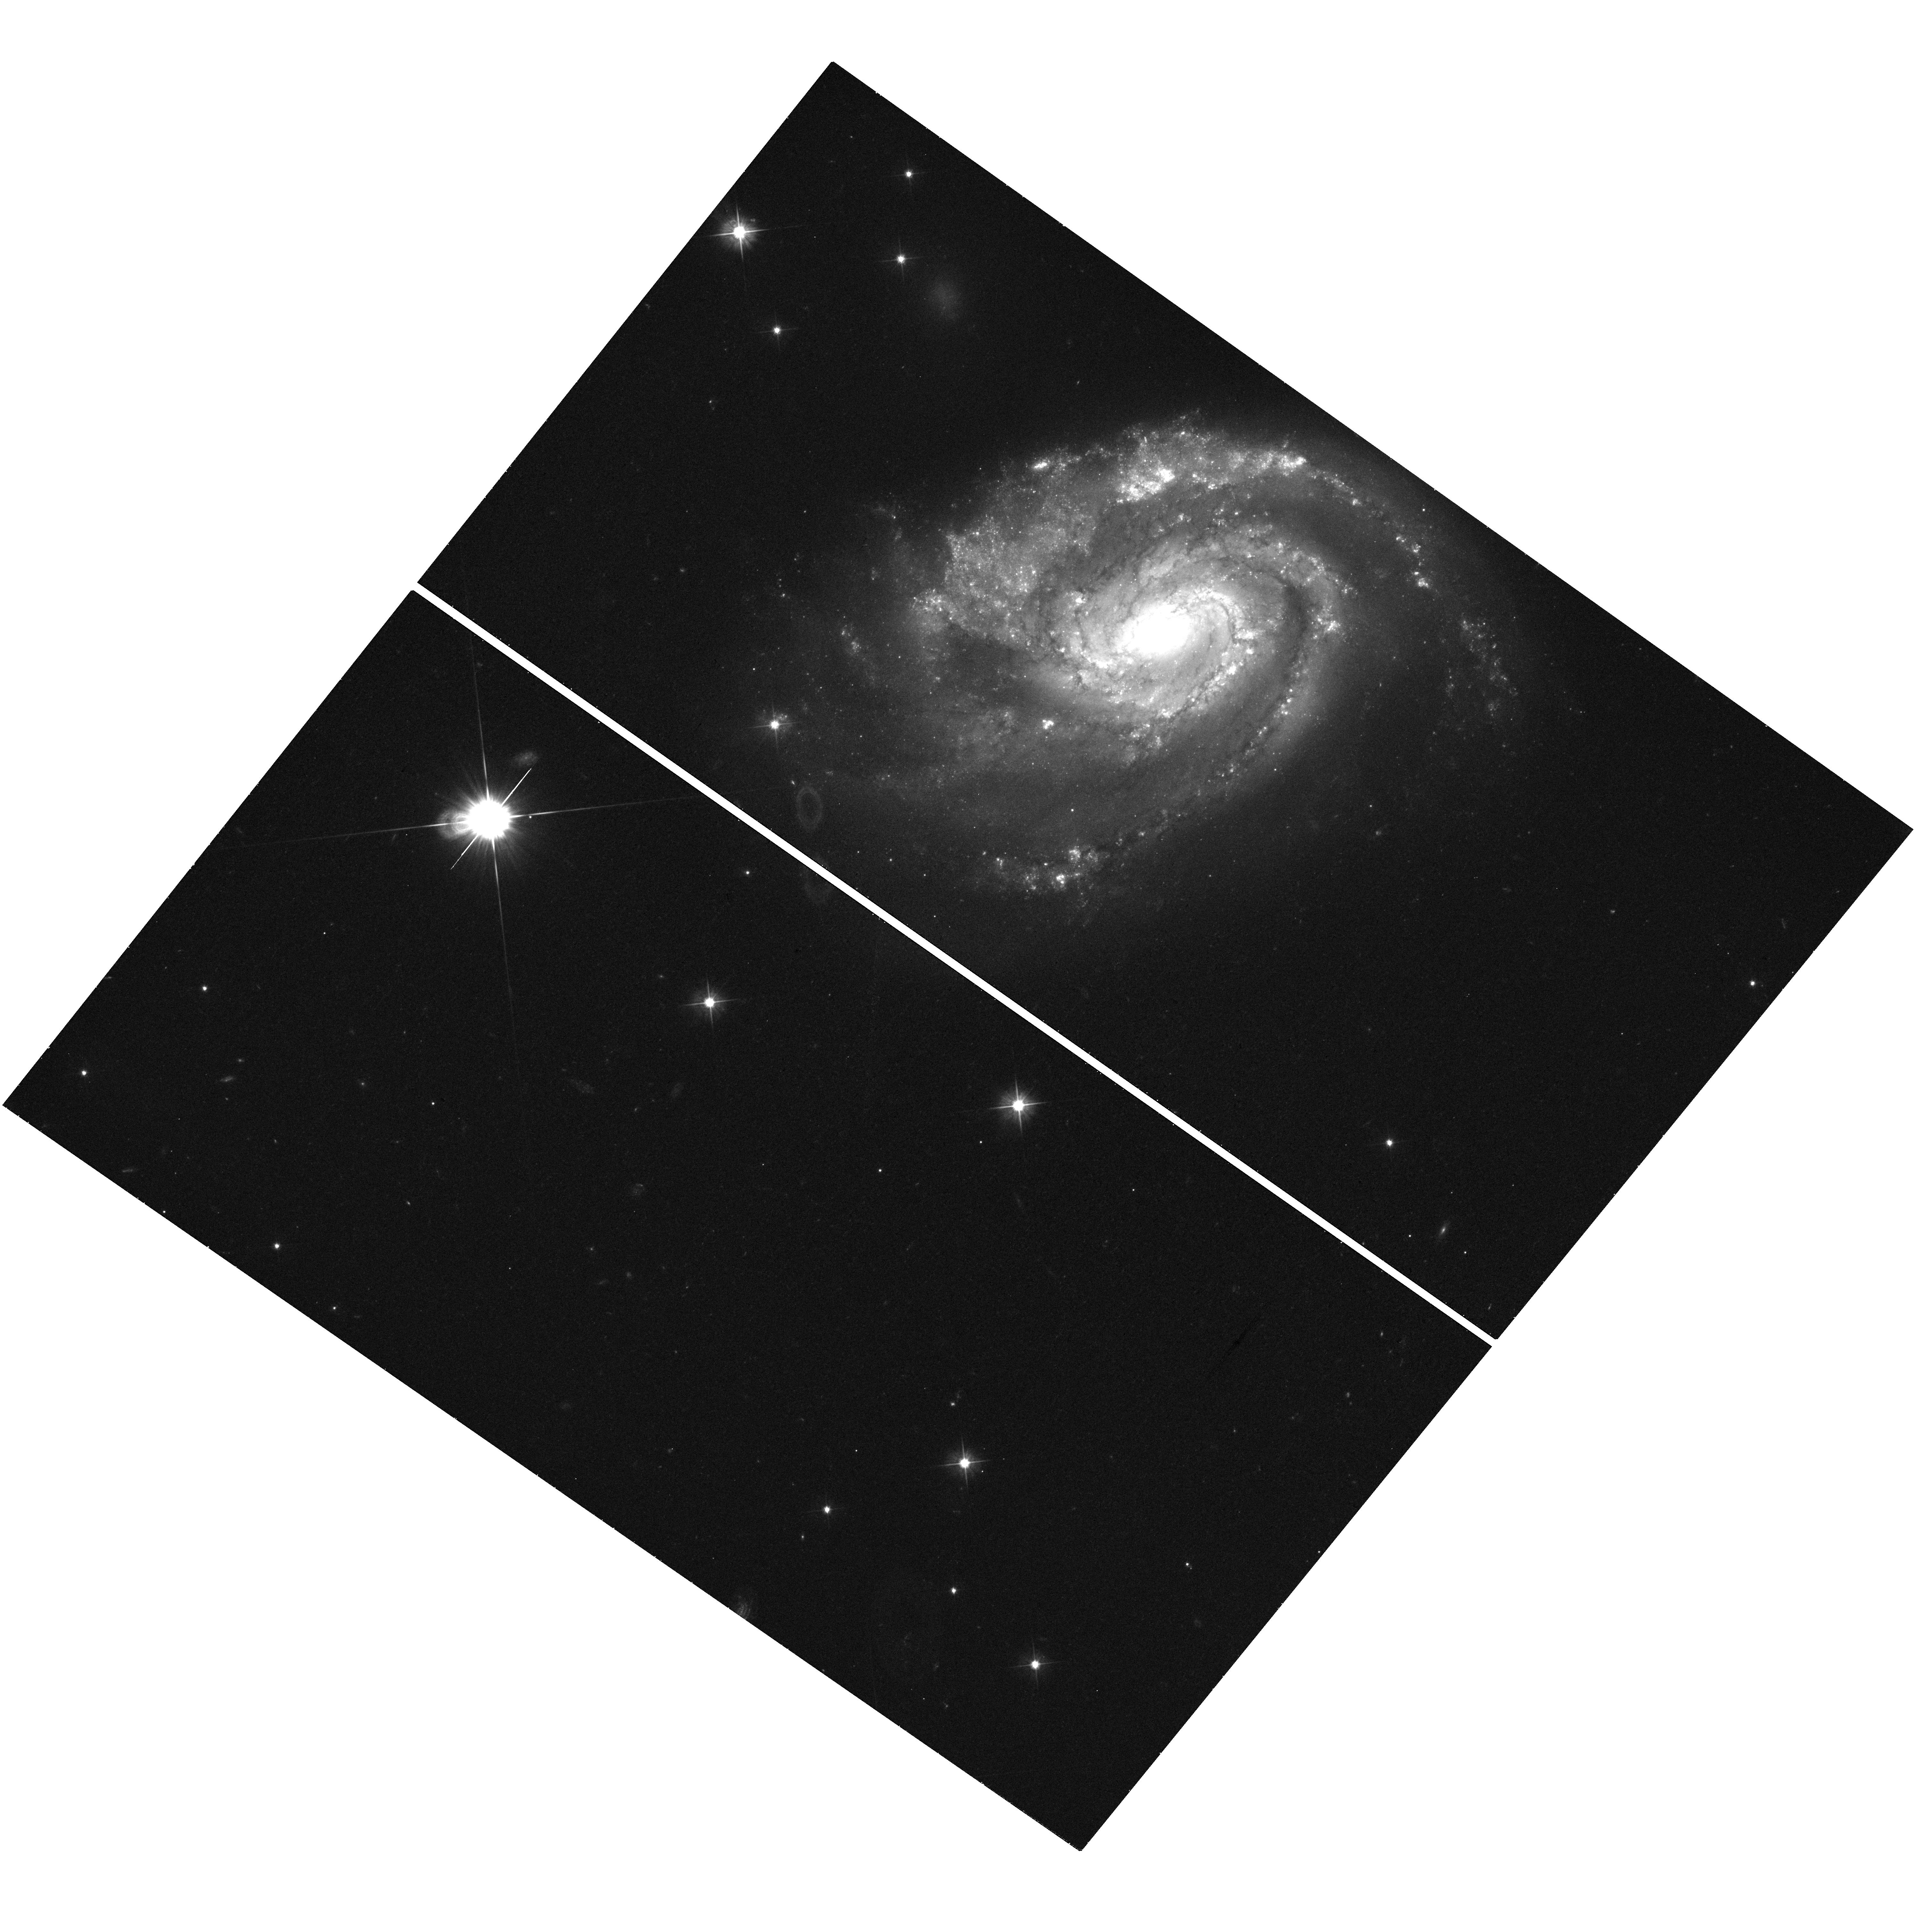
Target: SN2013EK. Instrument: WFC3/UVIS. Filter: F555W. Exposure: 20 min. Observation ID: hst_13782_01_wfc3_uvis_f555w_icju01

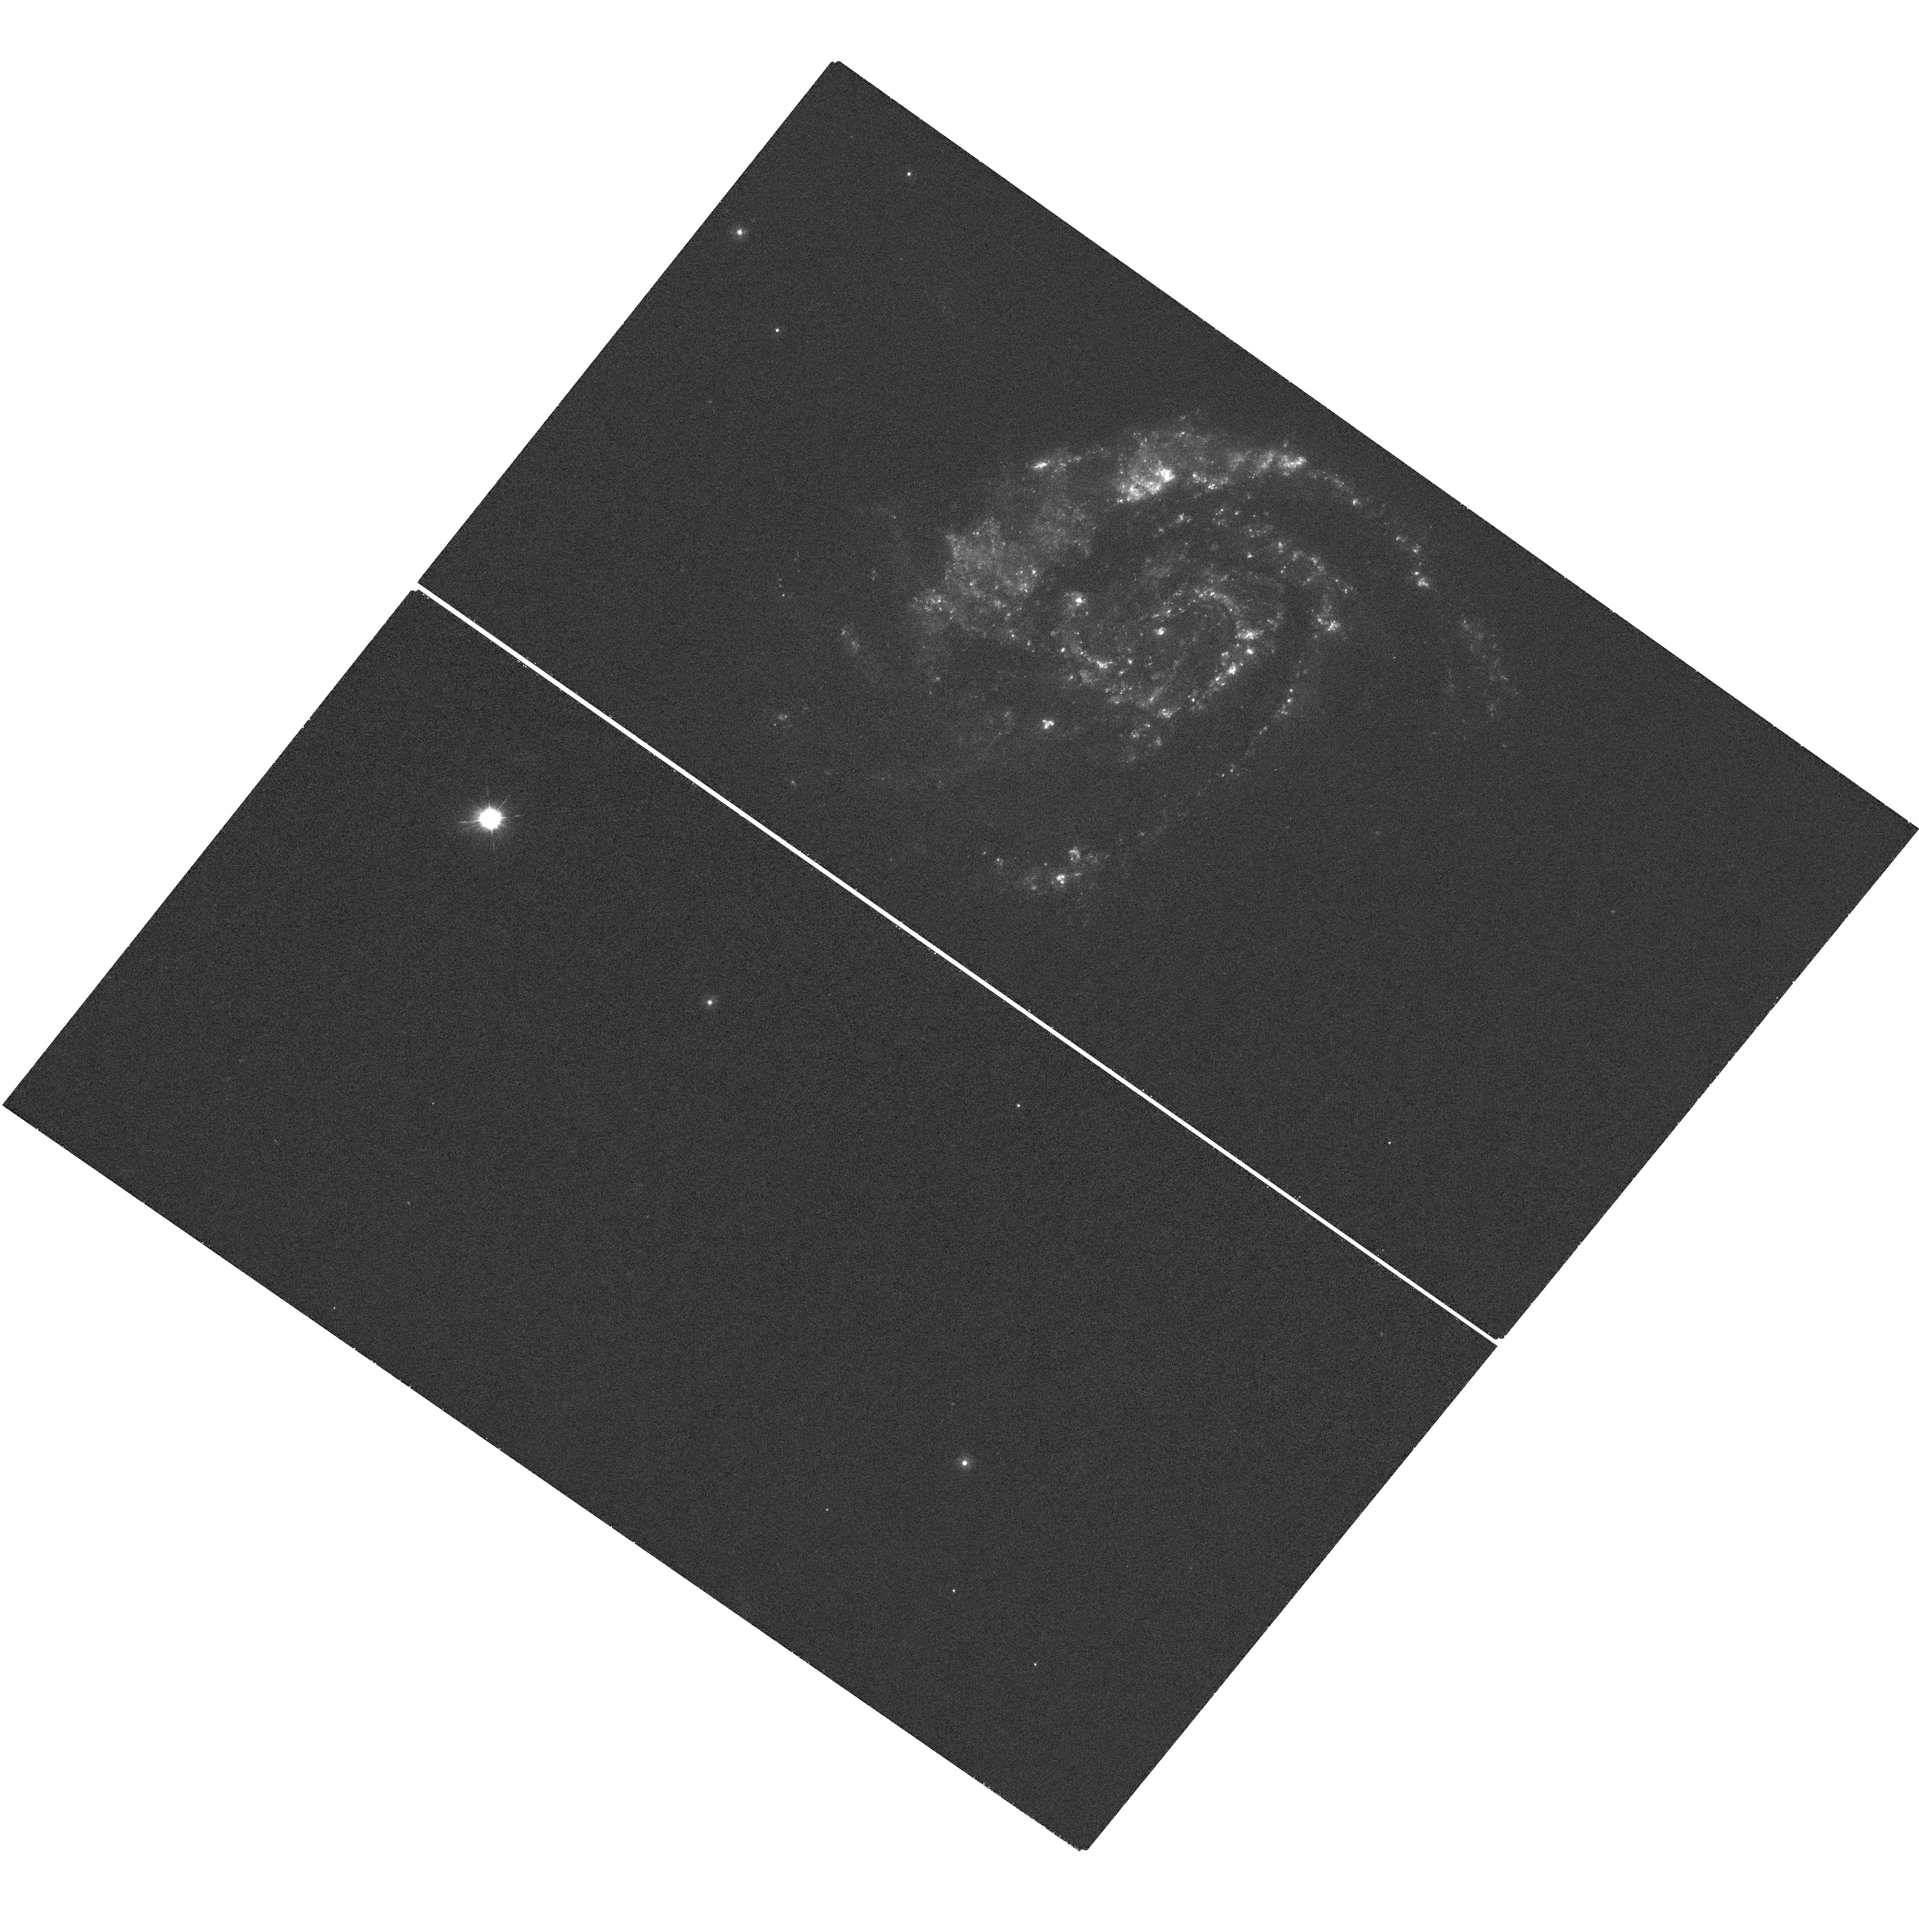
Target: SN2013EK. Instrument: WFC3/UVIS. Filter: F275W. Exposure: 42 min. Observation ID: hst_13782_01_wfc3_uvis_f275w_icju01

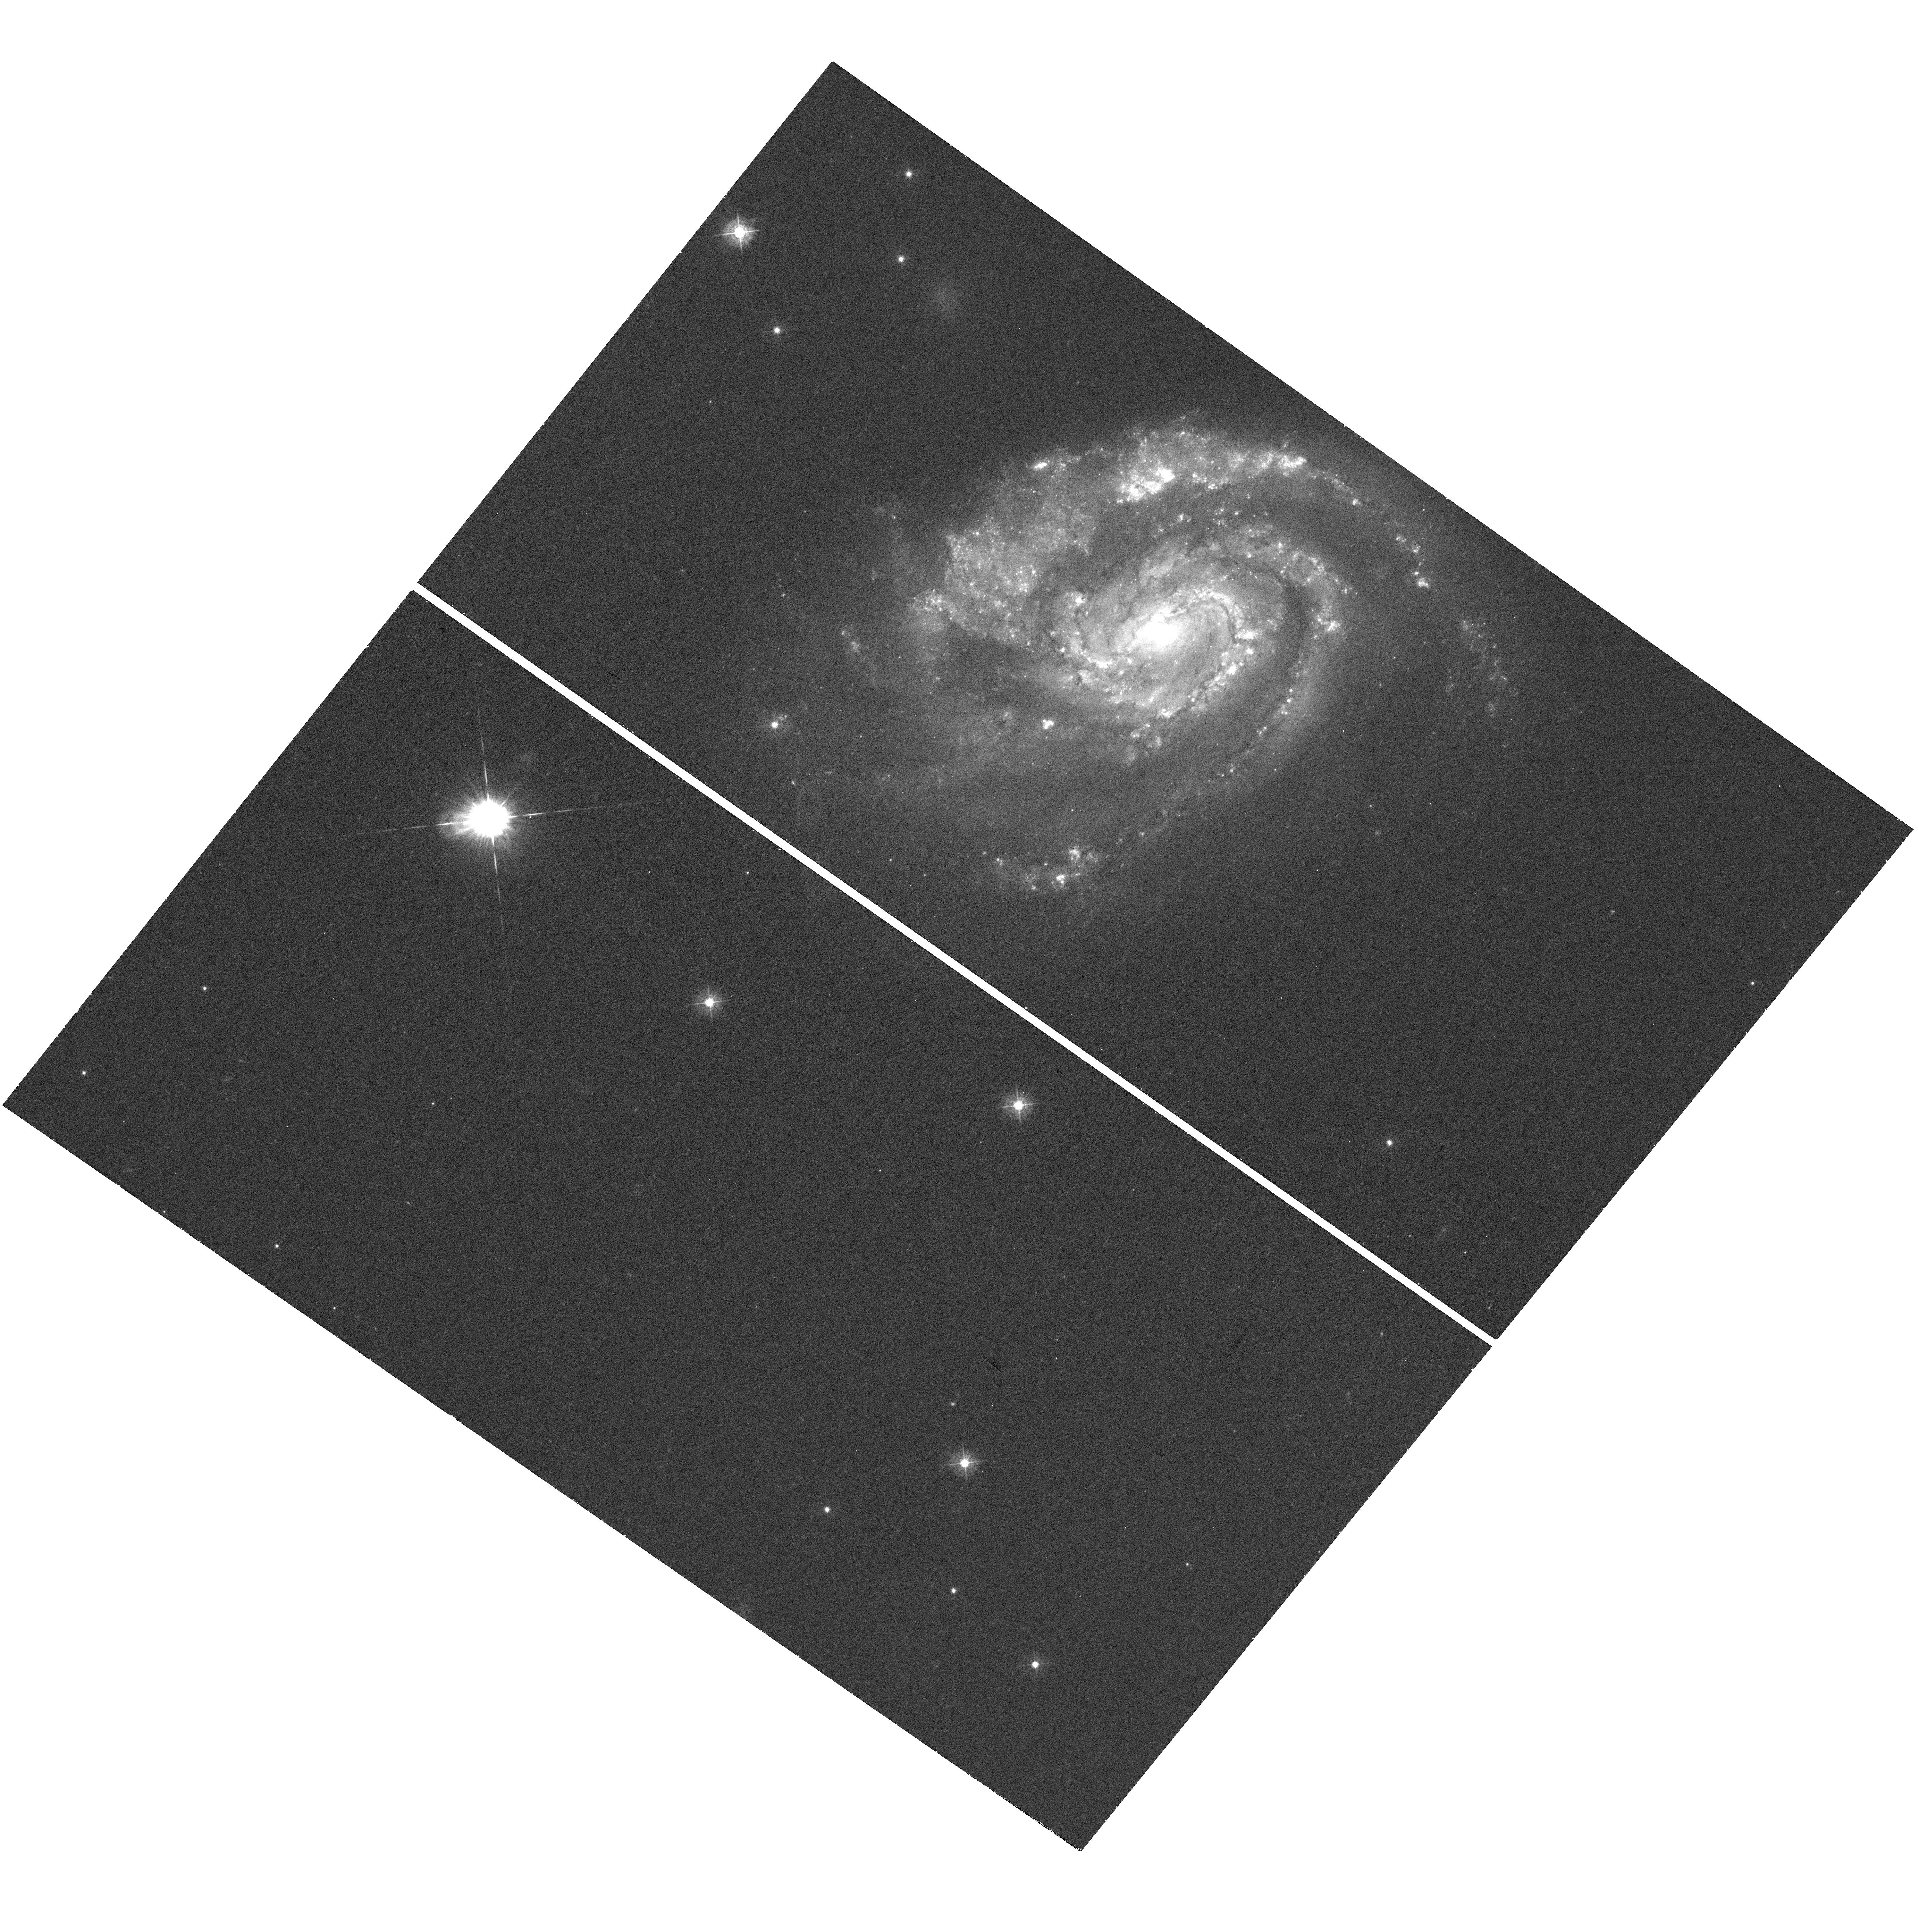
Target: SN2013EK. Instrument: WFC3/UVIS. Filter: F438W. Exposure: 20 min. Observation ID: hst_13782_01_wfc3_uvis_f438w_icju01

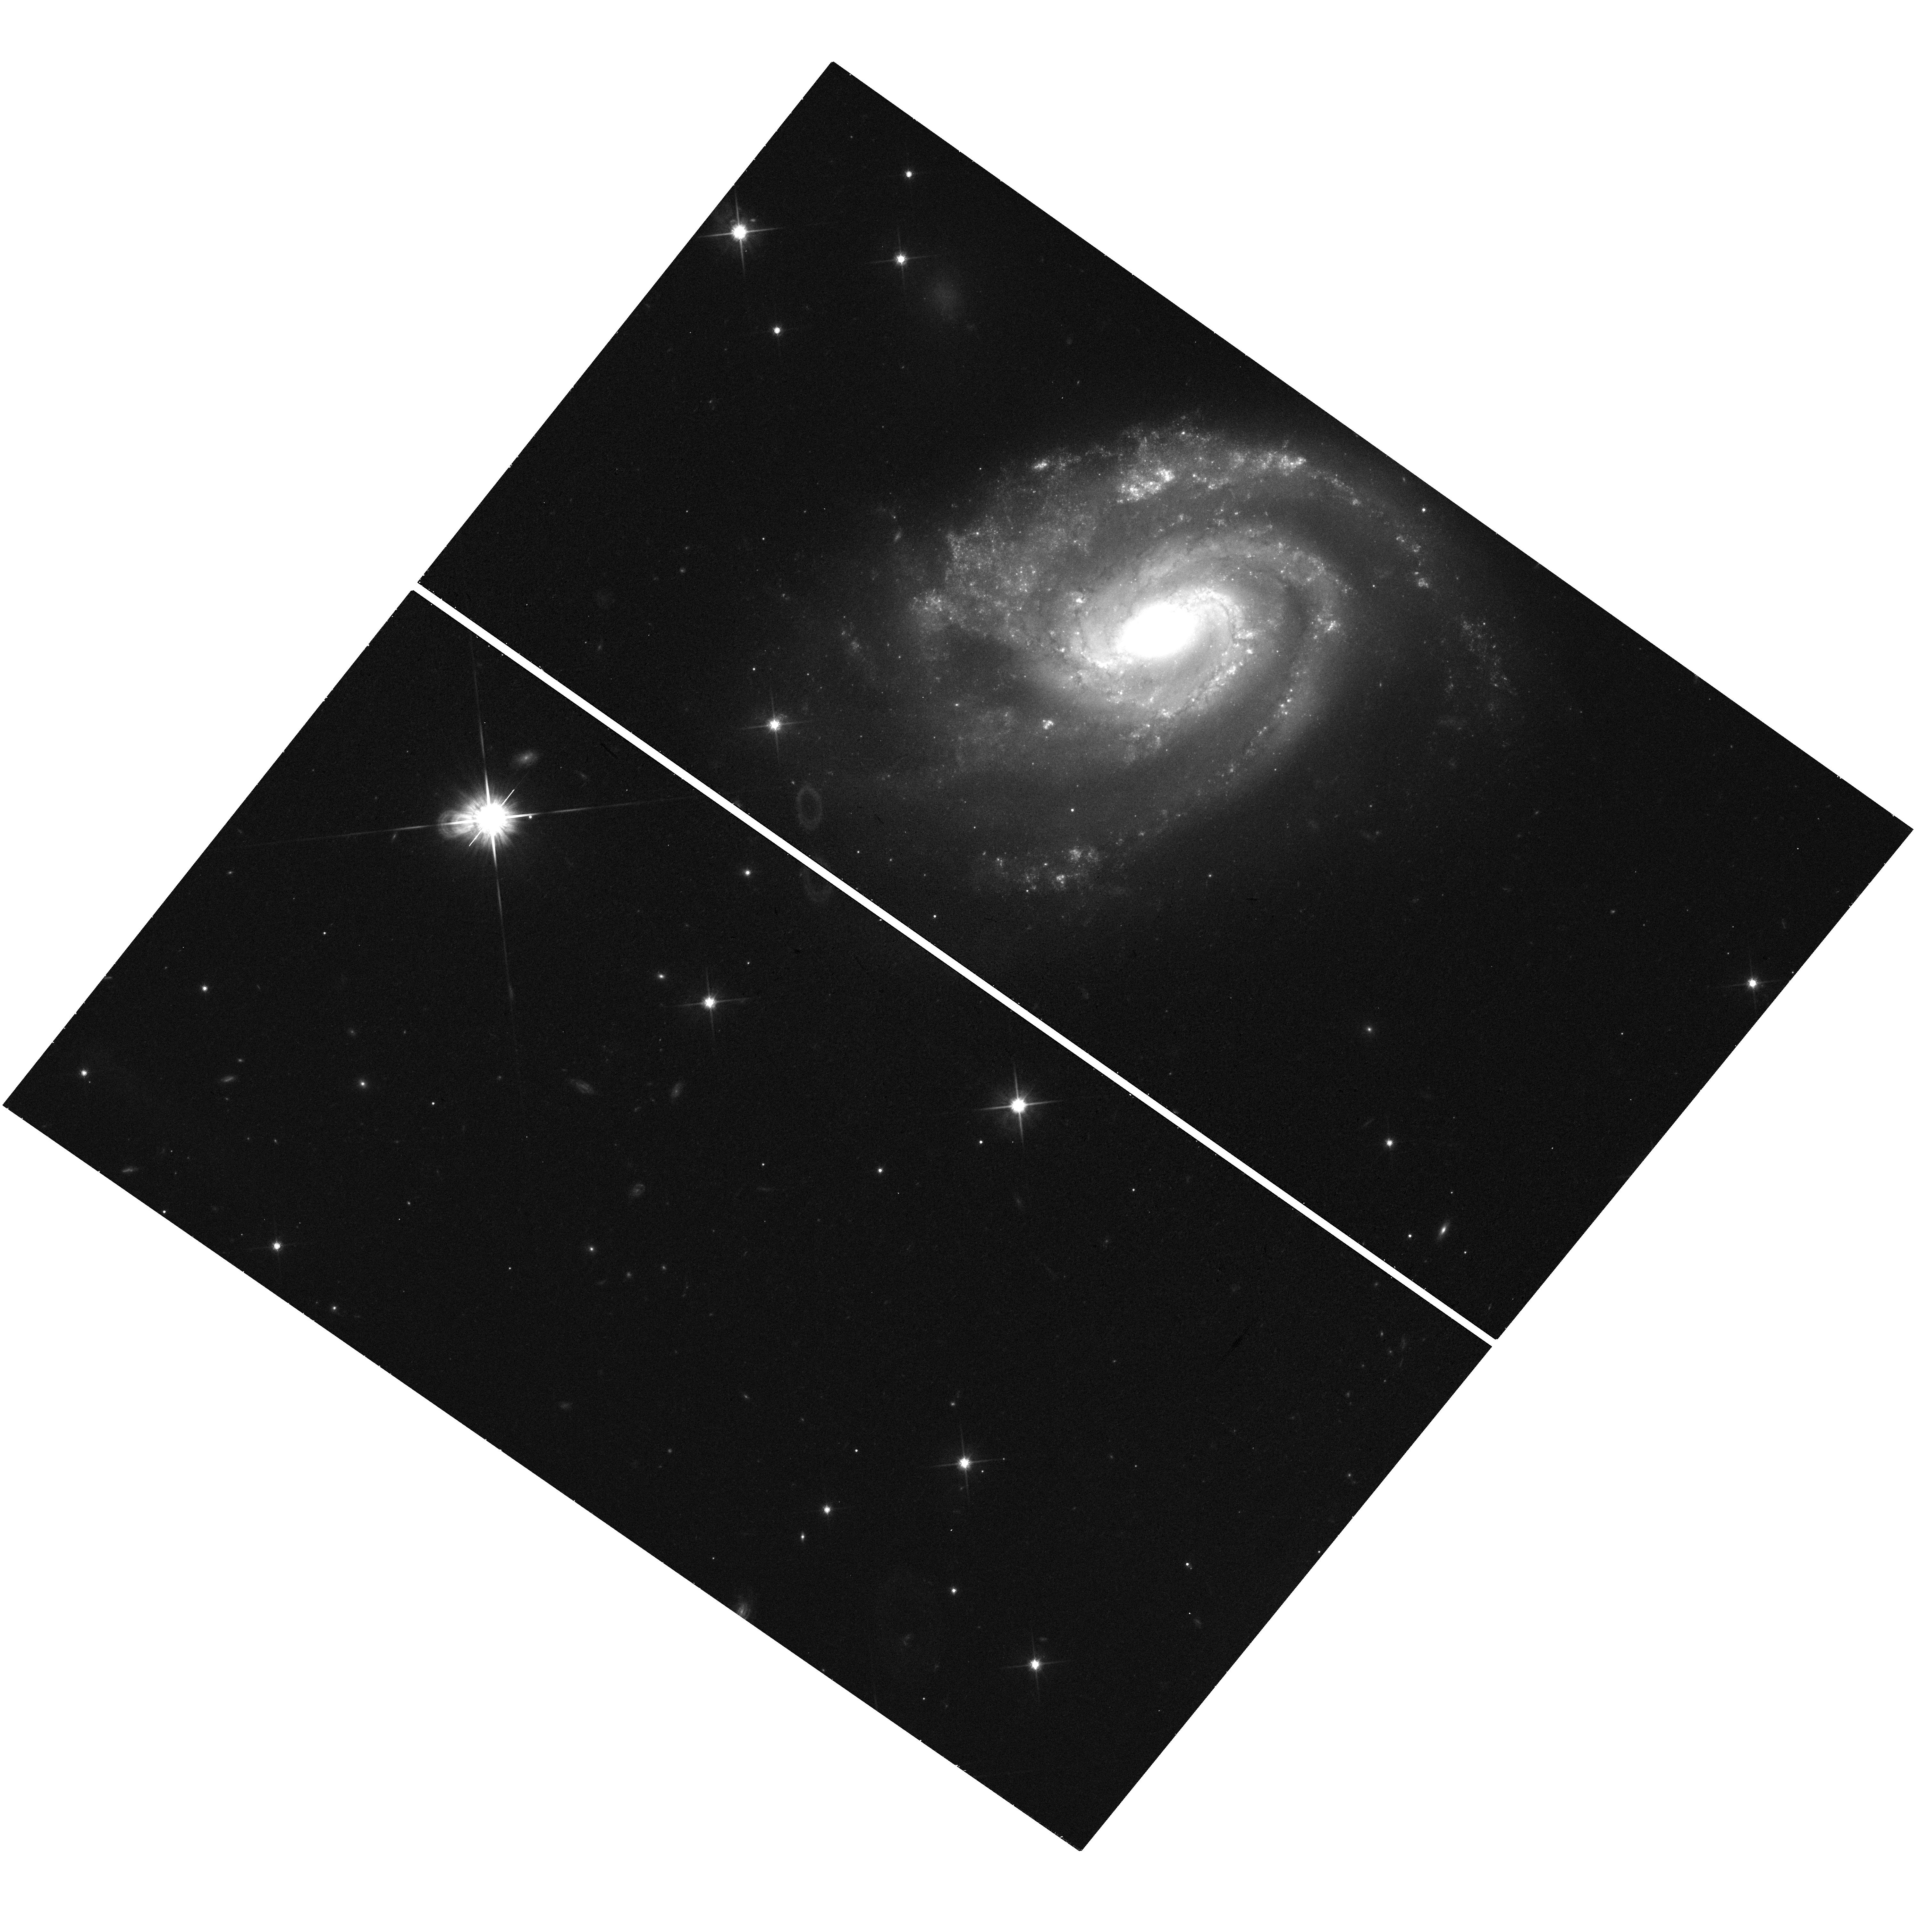
Target: SN2013EK. Instrument: WFC3/UVIS. Filter: F814W. Exposure: 20 min. Observation ID: hst_13782_01_wfc3_uvis_f814w_icju01

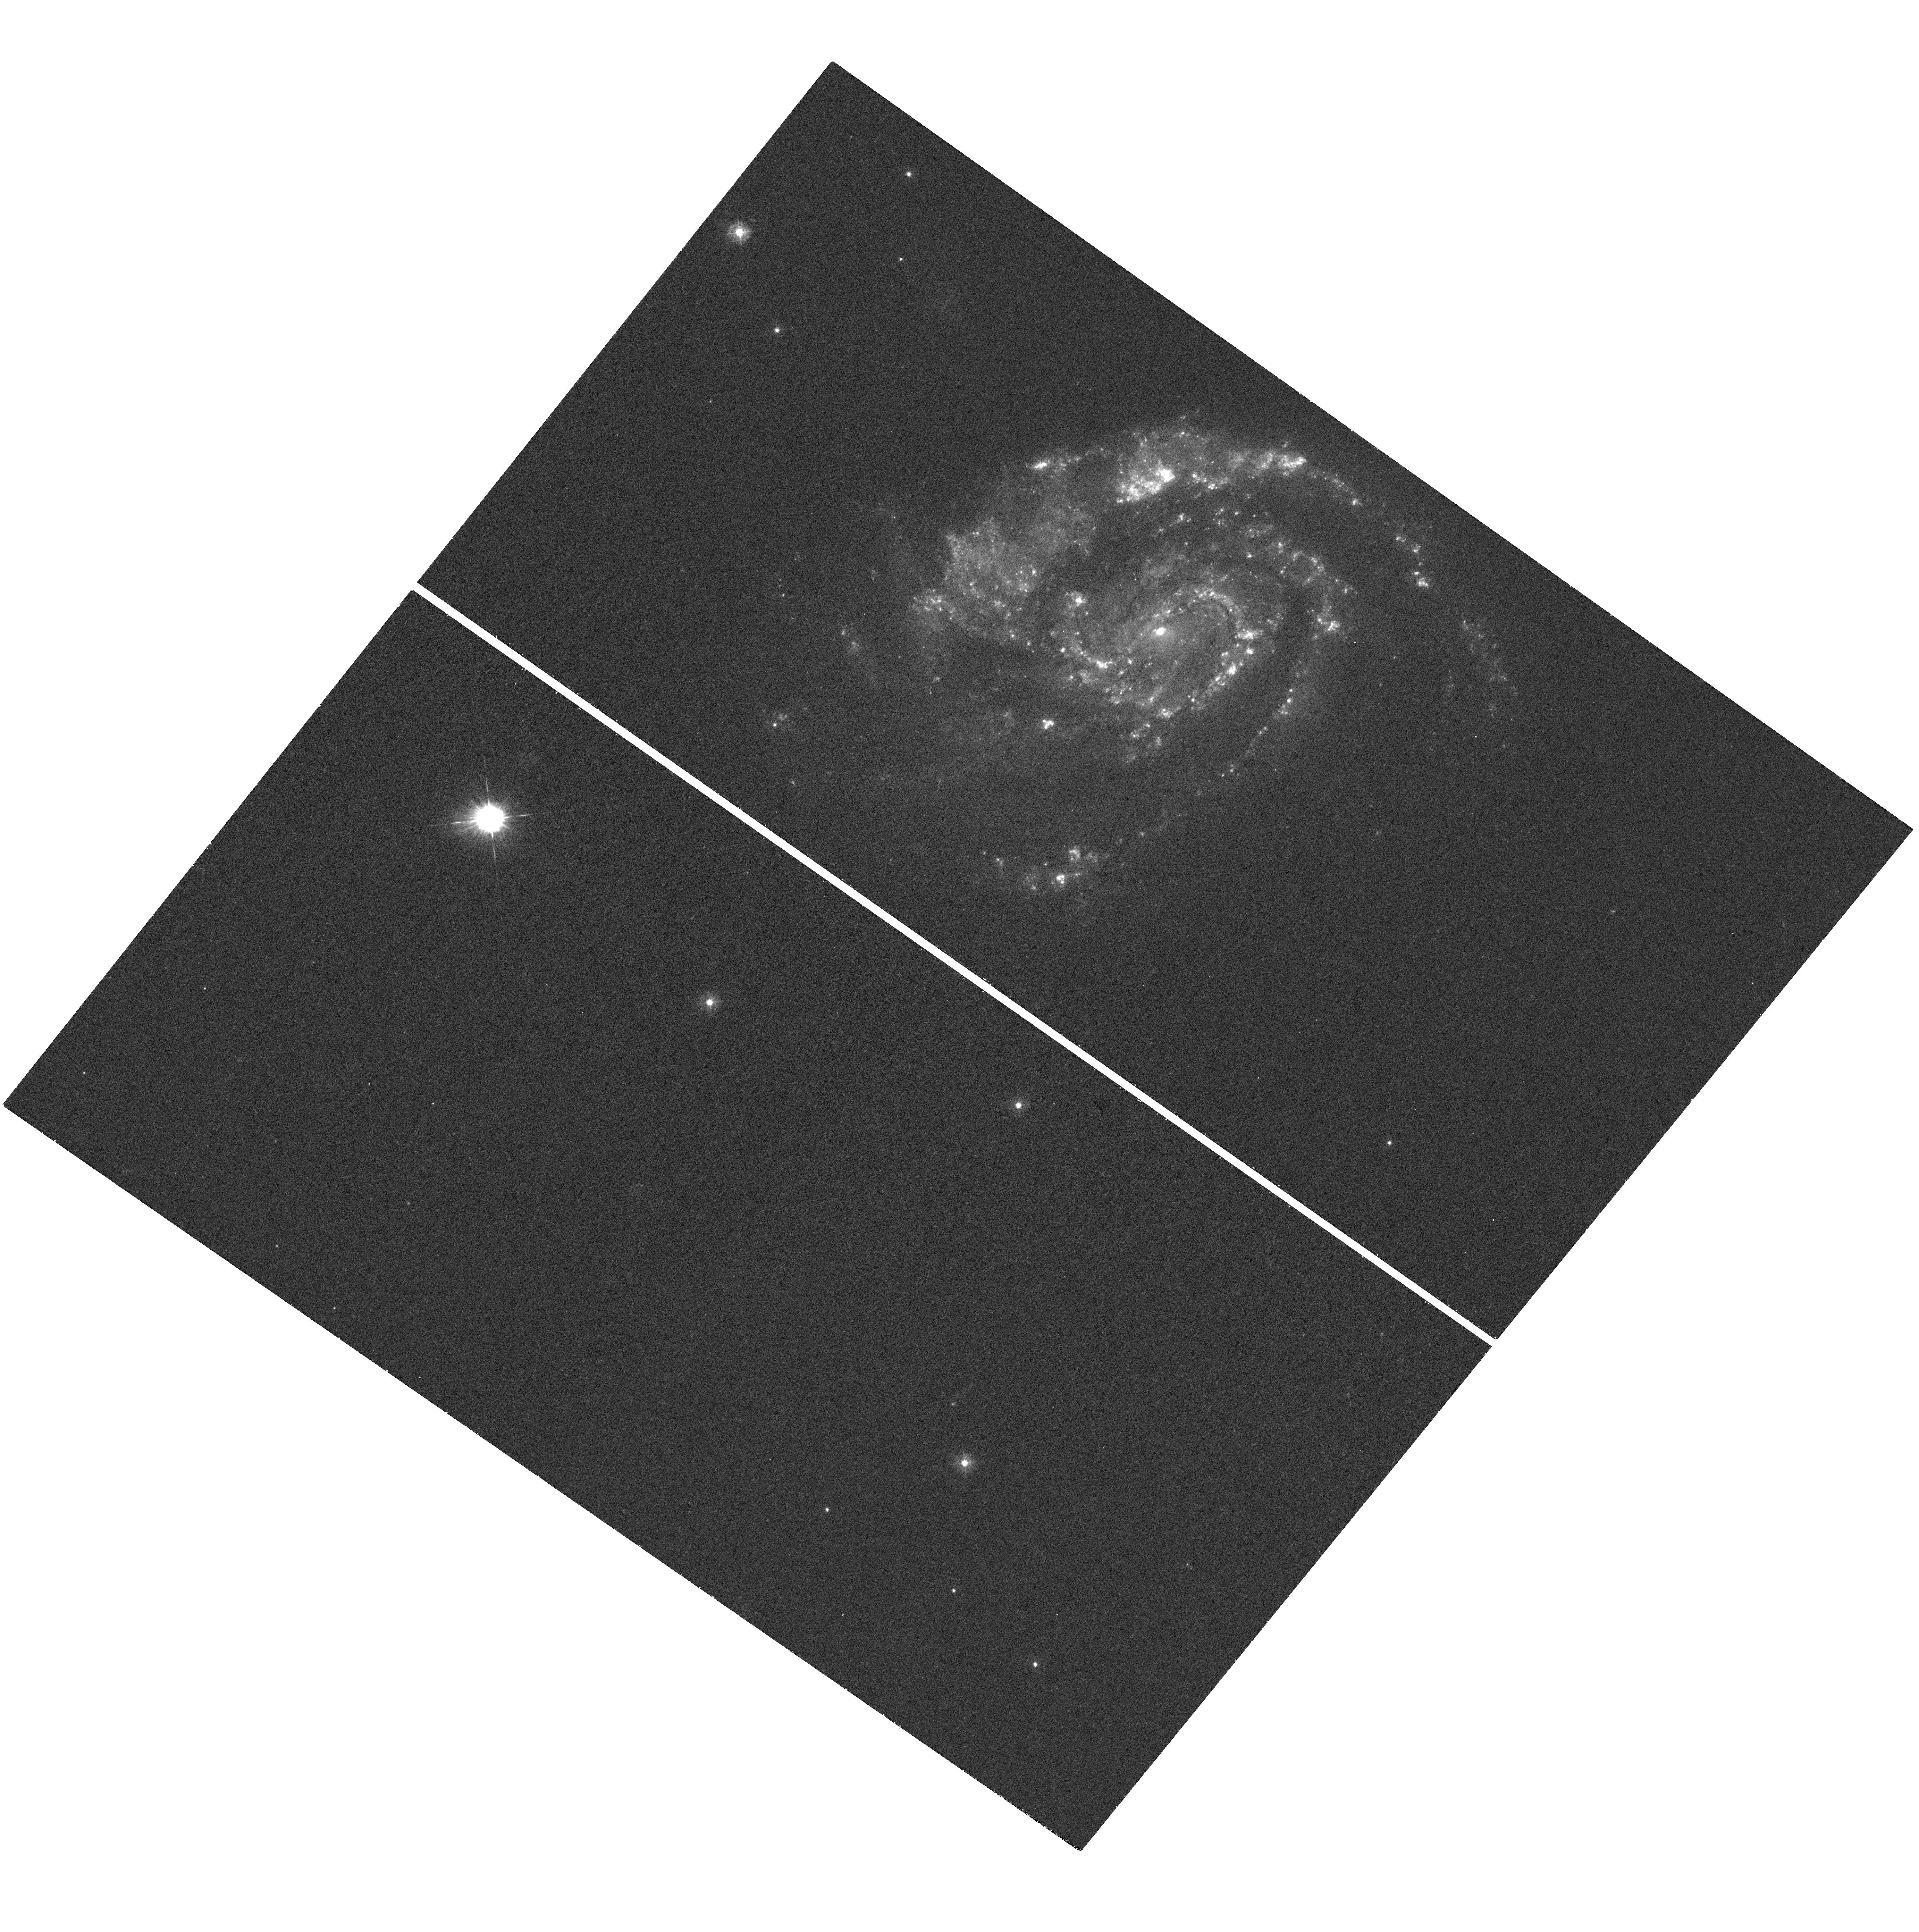
Target: SN2013EK. Instrument: WFC3/UVIS. Filter: F336W. Exposure: 20 min. Observation ID: hst_13782_01_wfc3_uvis_f336w_icju01

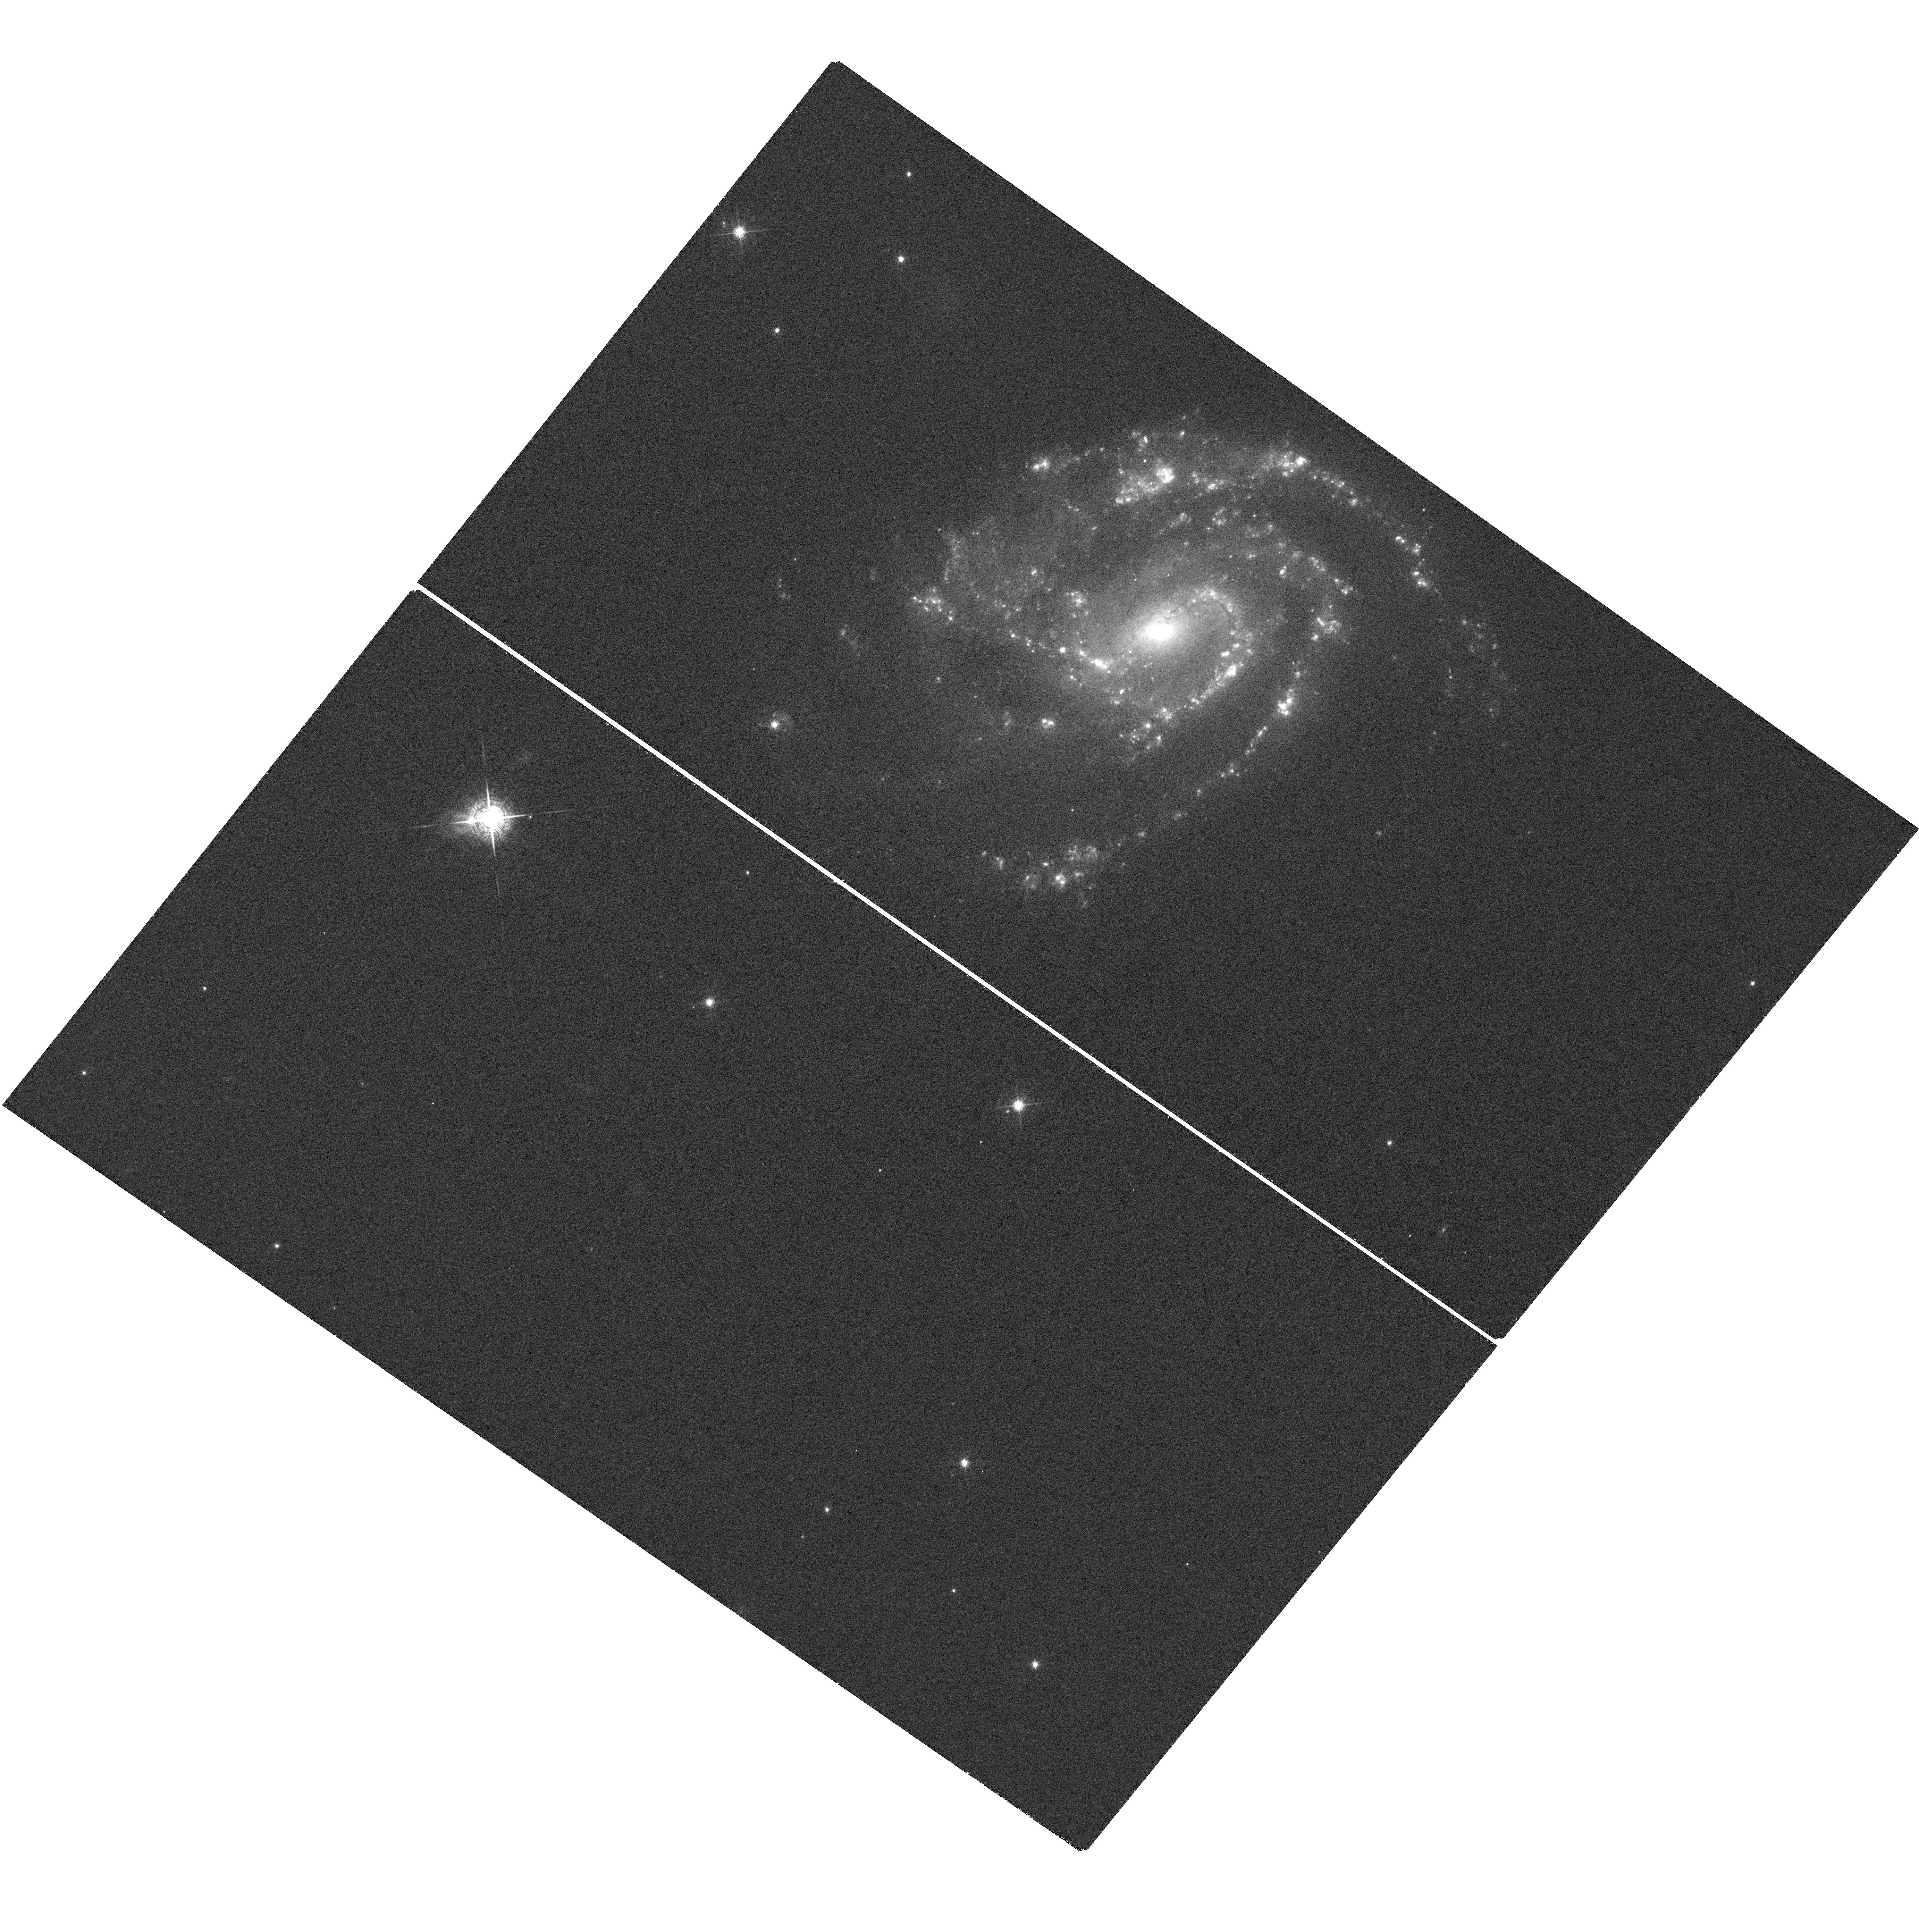
Target: SN2013EK. Instrument: WFC3/UVIS. Filter: F665N. Exposure: 42 min. Observation ID: hst_13782_01_wfc3_uvis_f665n_icju01

The Double Supernova in NGC 6984 (PI: Milisavljevic, Dan)

In 2012 and 2013, two Type Ib/c supernovae -- SN2012im and SN2013ek -- were discovered at virtually the same location (< 0.4 arcsec) in NGC 6984 (D ~ 65 Mpc). A double supernova of this sort has never been observed before and it is possible that the two explosions are somehow physically linked. The uniqueness of the discovery prompted HST/WFC3 images of the region to be obtained in Cycle 21 via Director's Discretionary time led by our group. Those images revealed a weak source nearby to SN2013ek that could be late-time emission from SN2012im. We propose a program of four orbits of Cycle 22 time to complete our original mission of determining the nature of this rare supernova coupling. A return visit with HST will conclusively verify whether the secondary source is indeed SN2012im. If the secondary source fades then this would mean a curious case of two neighboring but unrelated supernovae occurring within a year of each other. Alternatively, if the secondary source does not fade, then it is likely that the two events SN2012im/2013ek are connected -- a discovery that will have important ramifications in areas of high-mass binary star evolution and explosion mechanisms of core-collapse supernovae. The proposed UV and optical observations will enable us to perform a detailed investigation of the explosion site and model properties of the parent star cluster and its immediate environment.